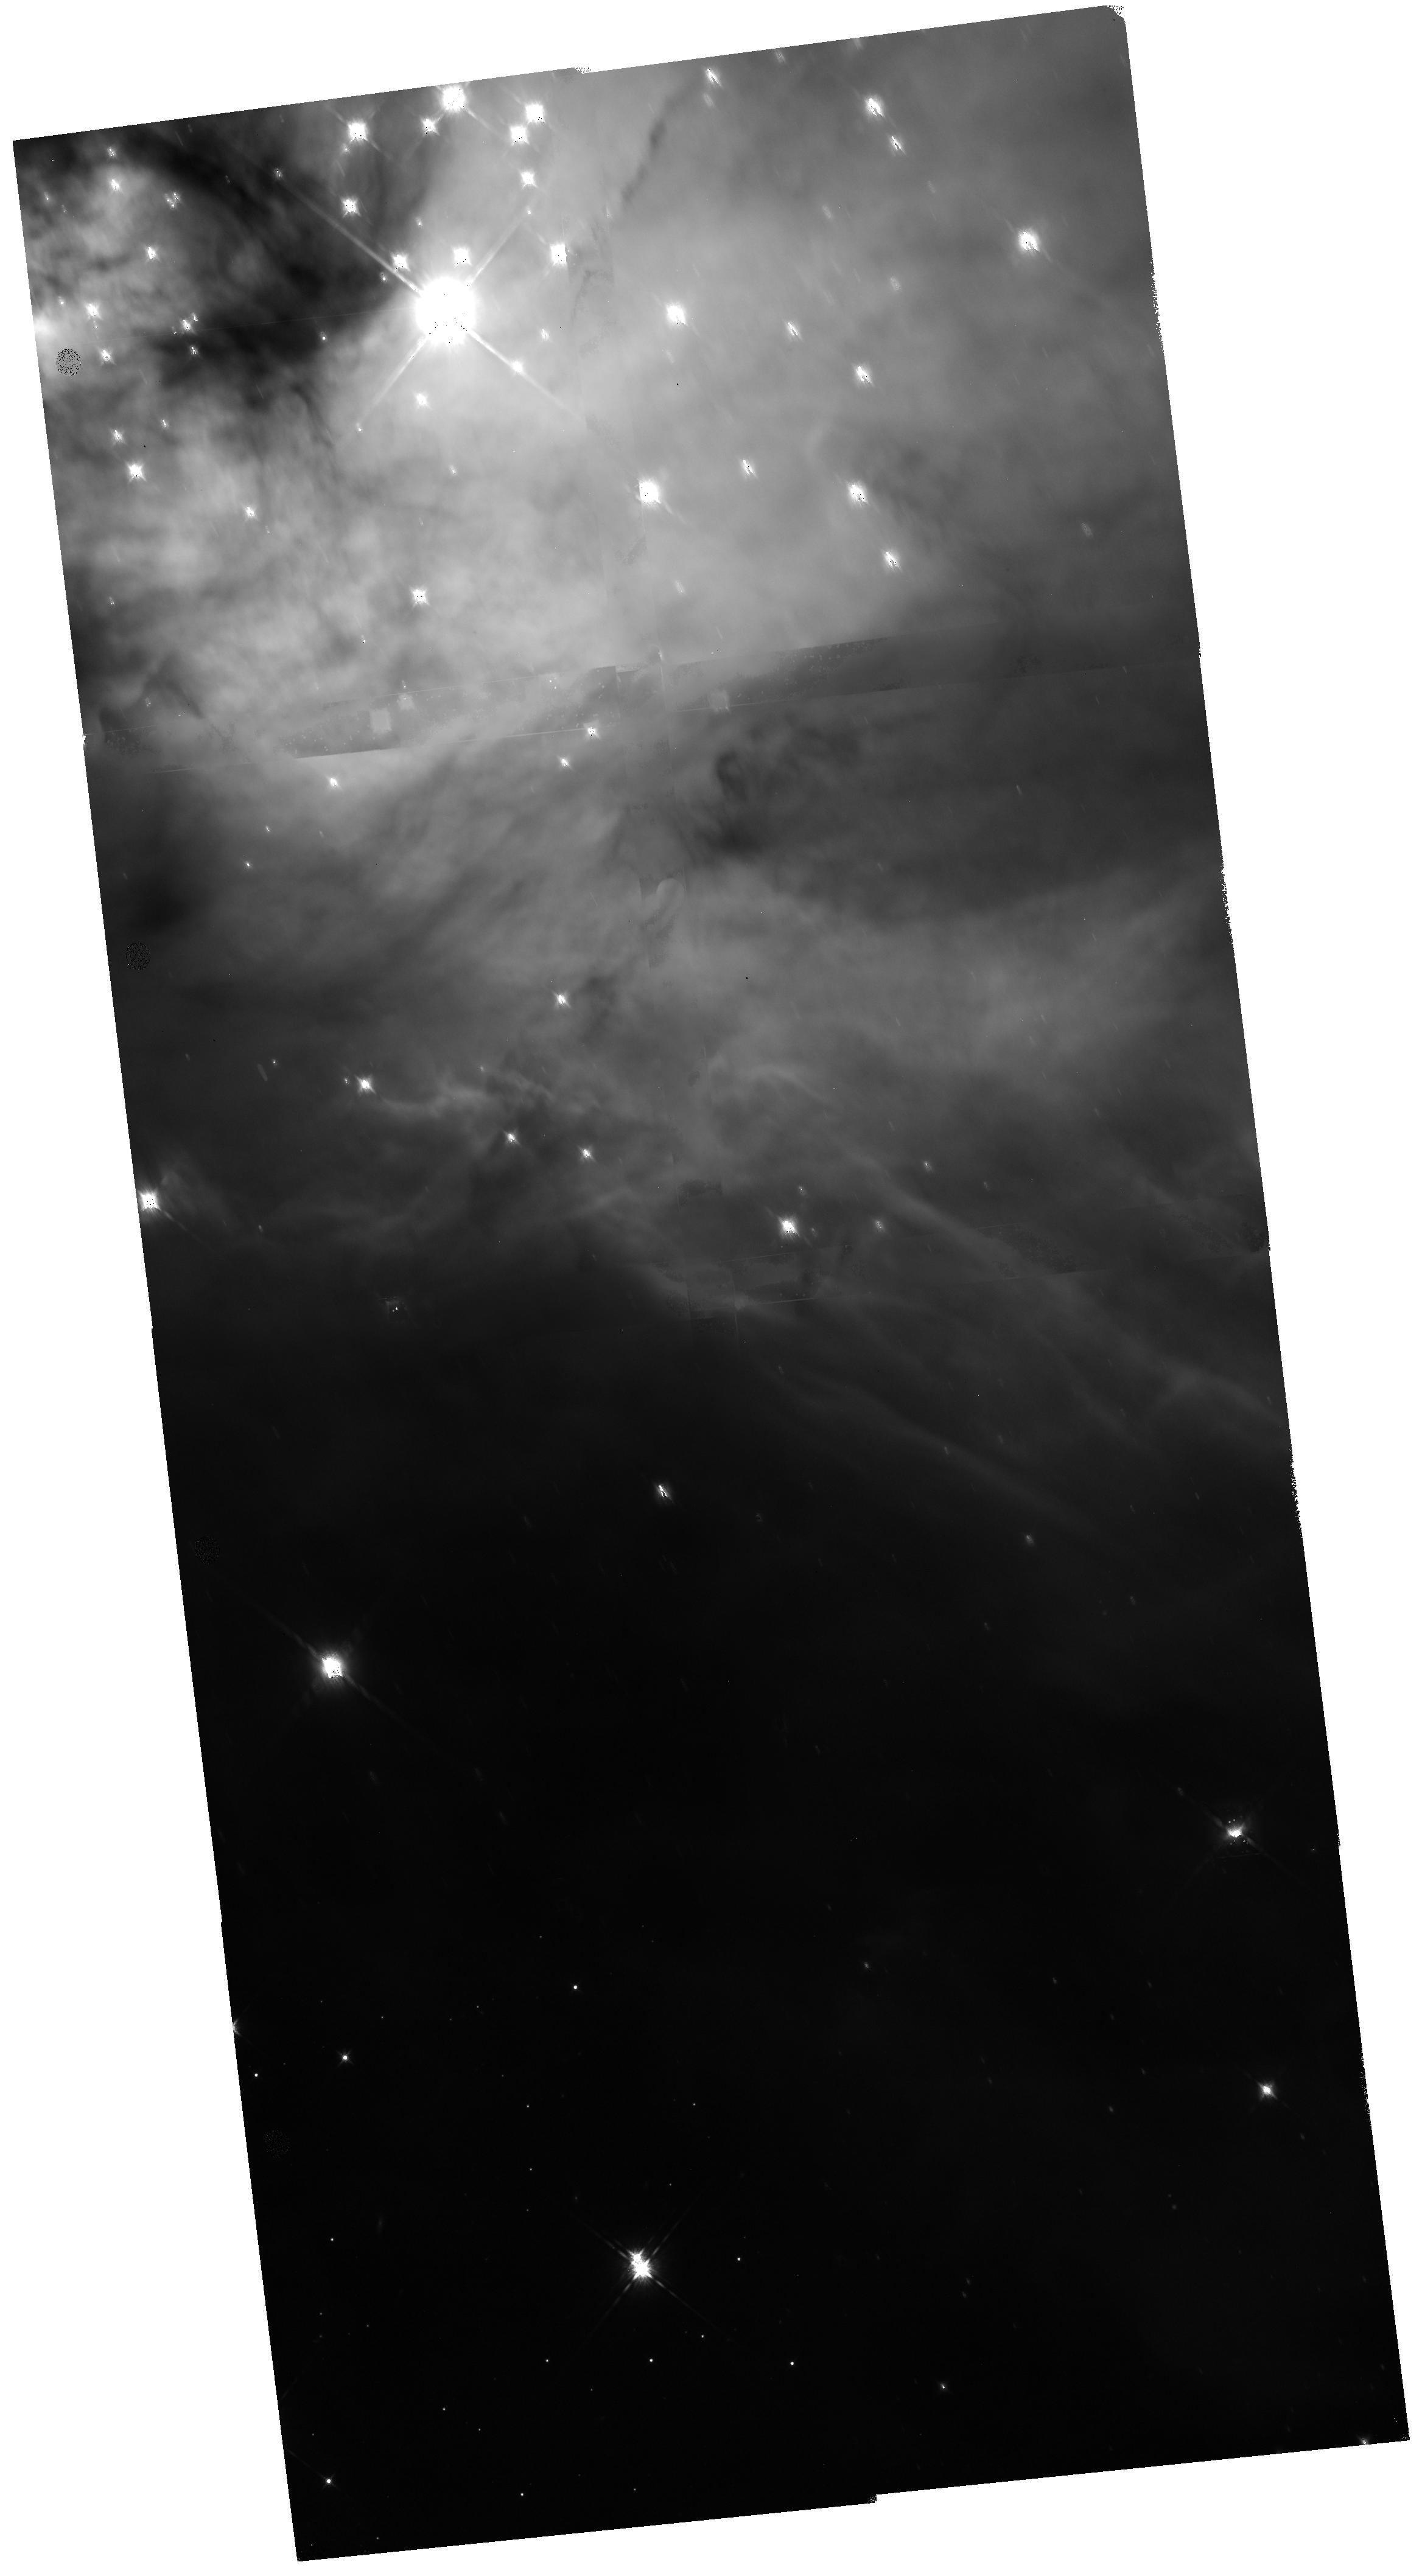
Target: NGC-2024-T8
Instrument: WFC3/IR
Filter: F160W
Exposure: 36 min
Observation ID: hst_14624_08_wfc3_ir_f160w_ida708

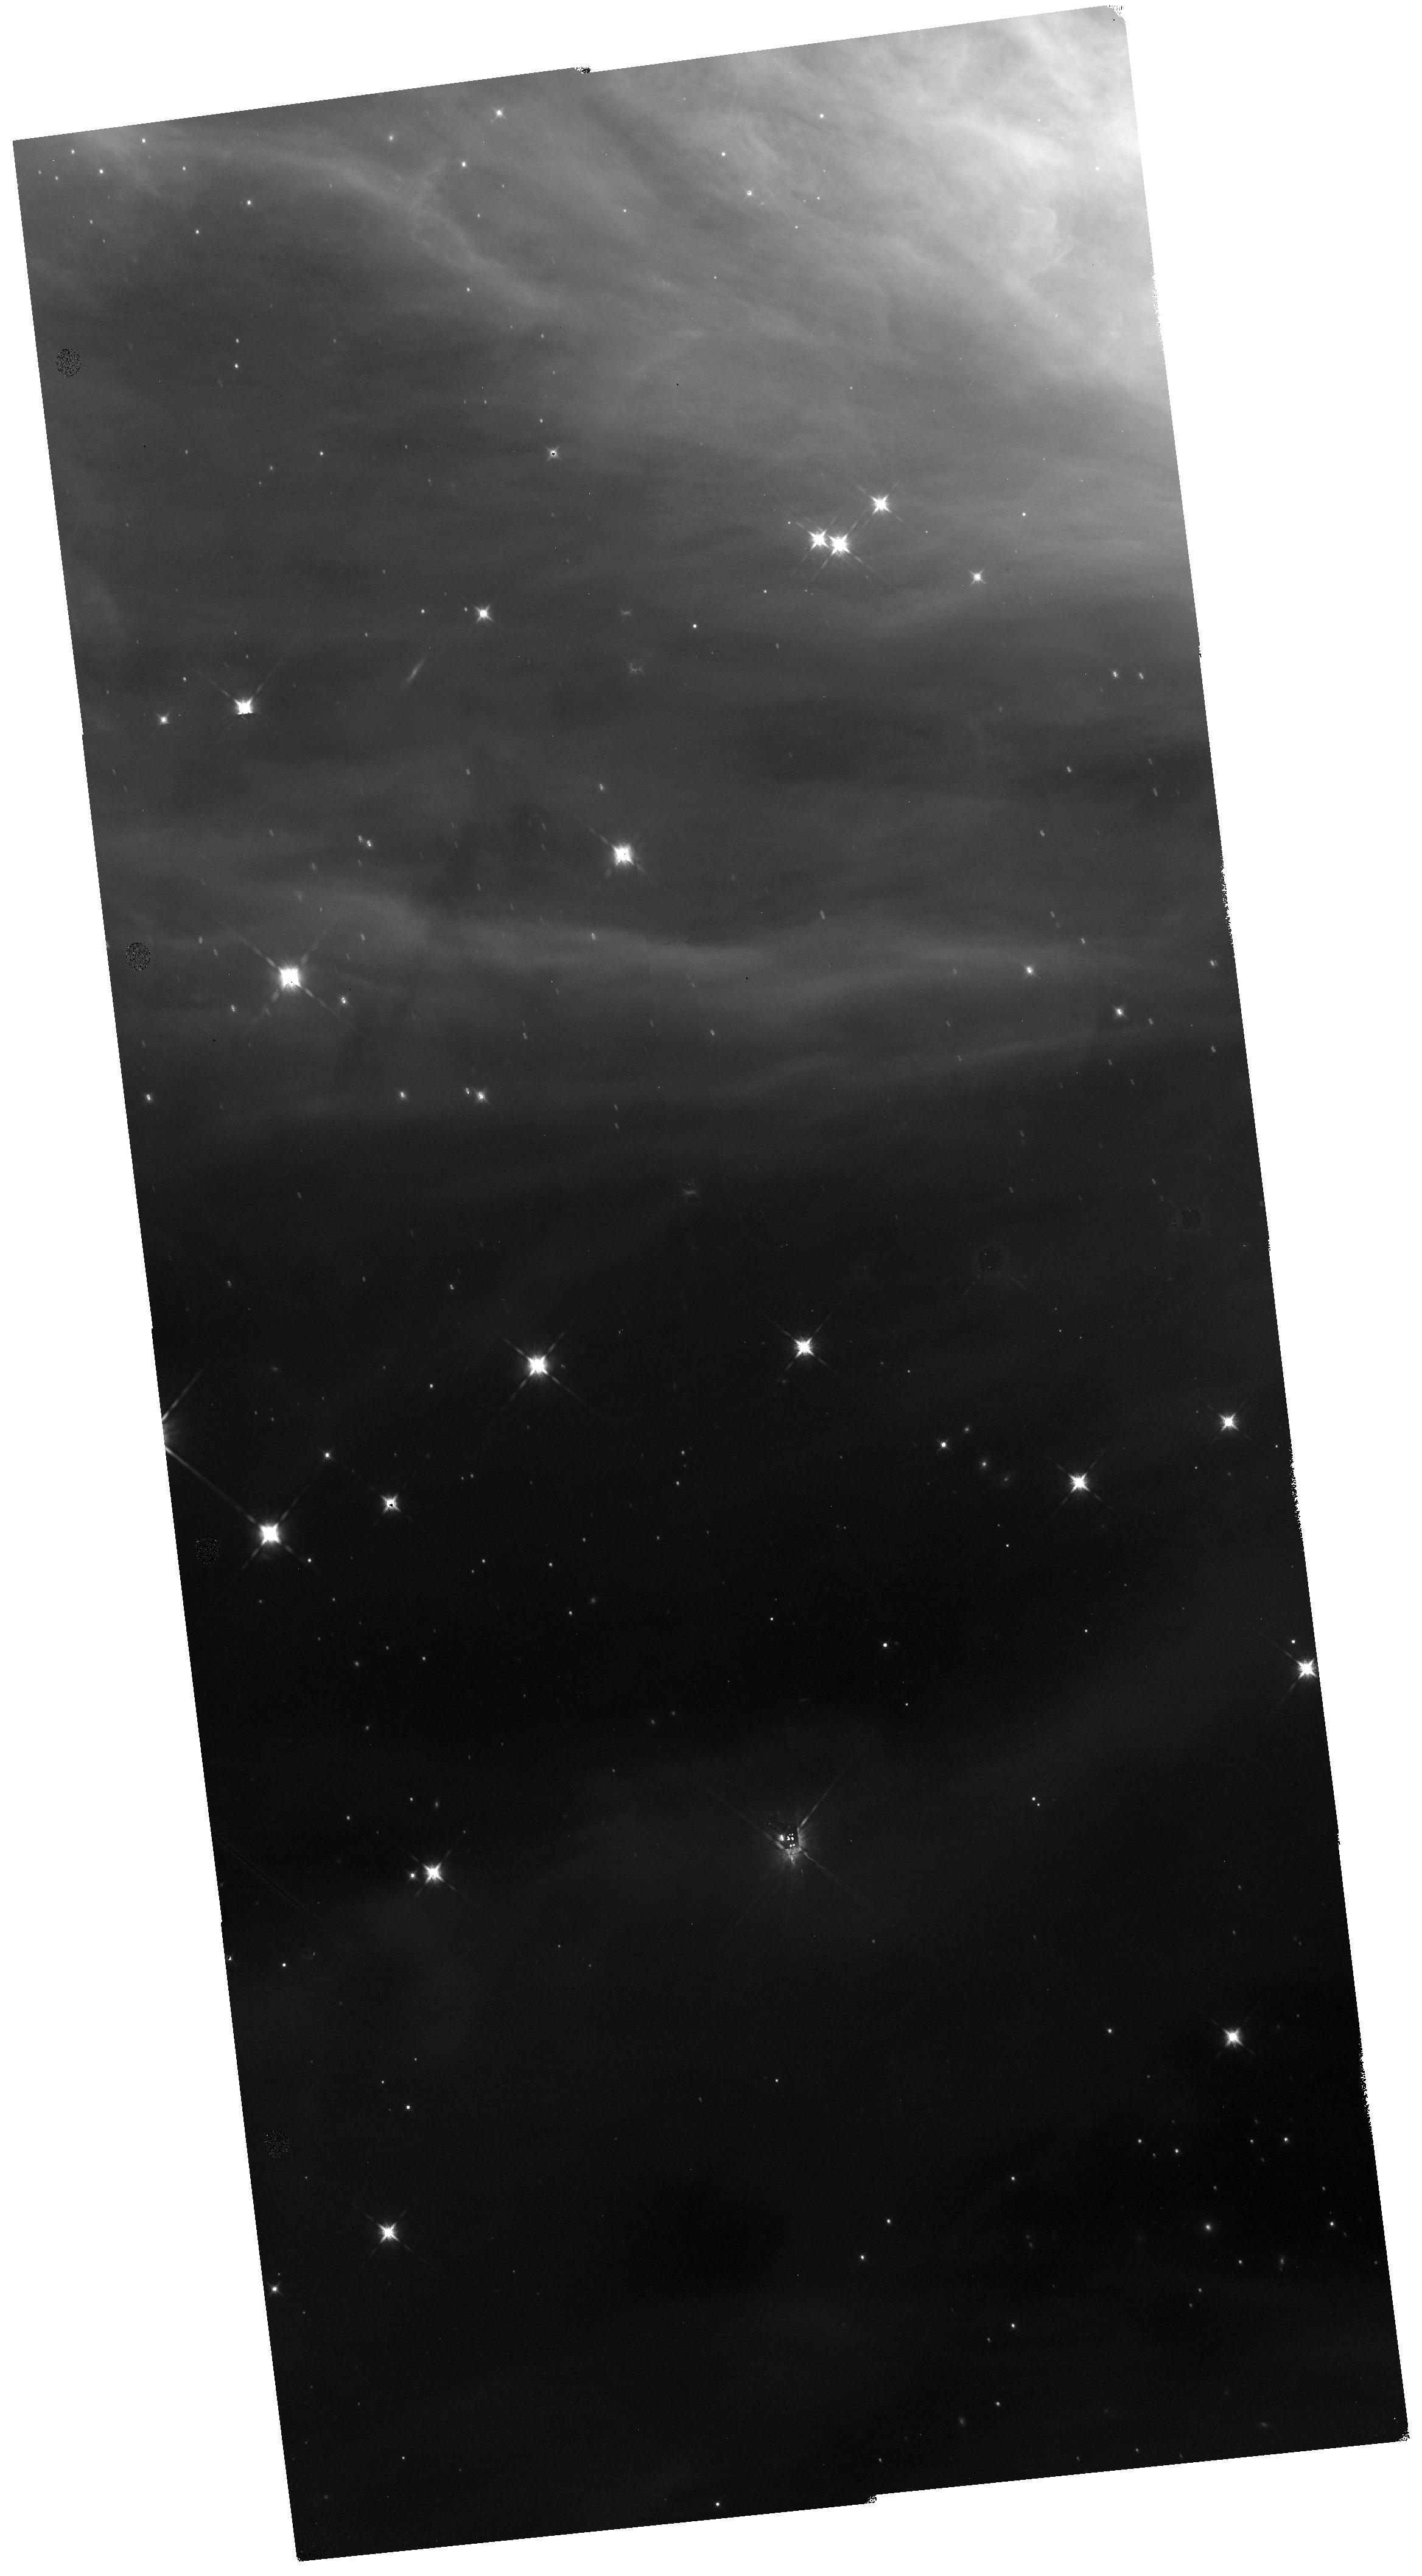
Target: NGC-2024-T1
Instrument: WFC3/IR
Filter: F160W
Exposure: 36 min
Observation ID: hst_14624_01_wfc3_ir_f160w_ida701

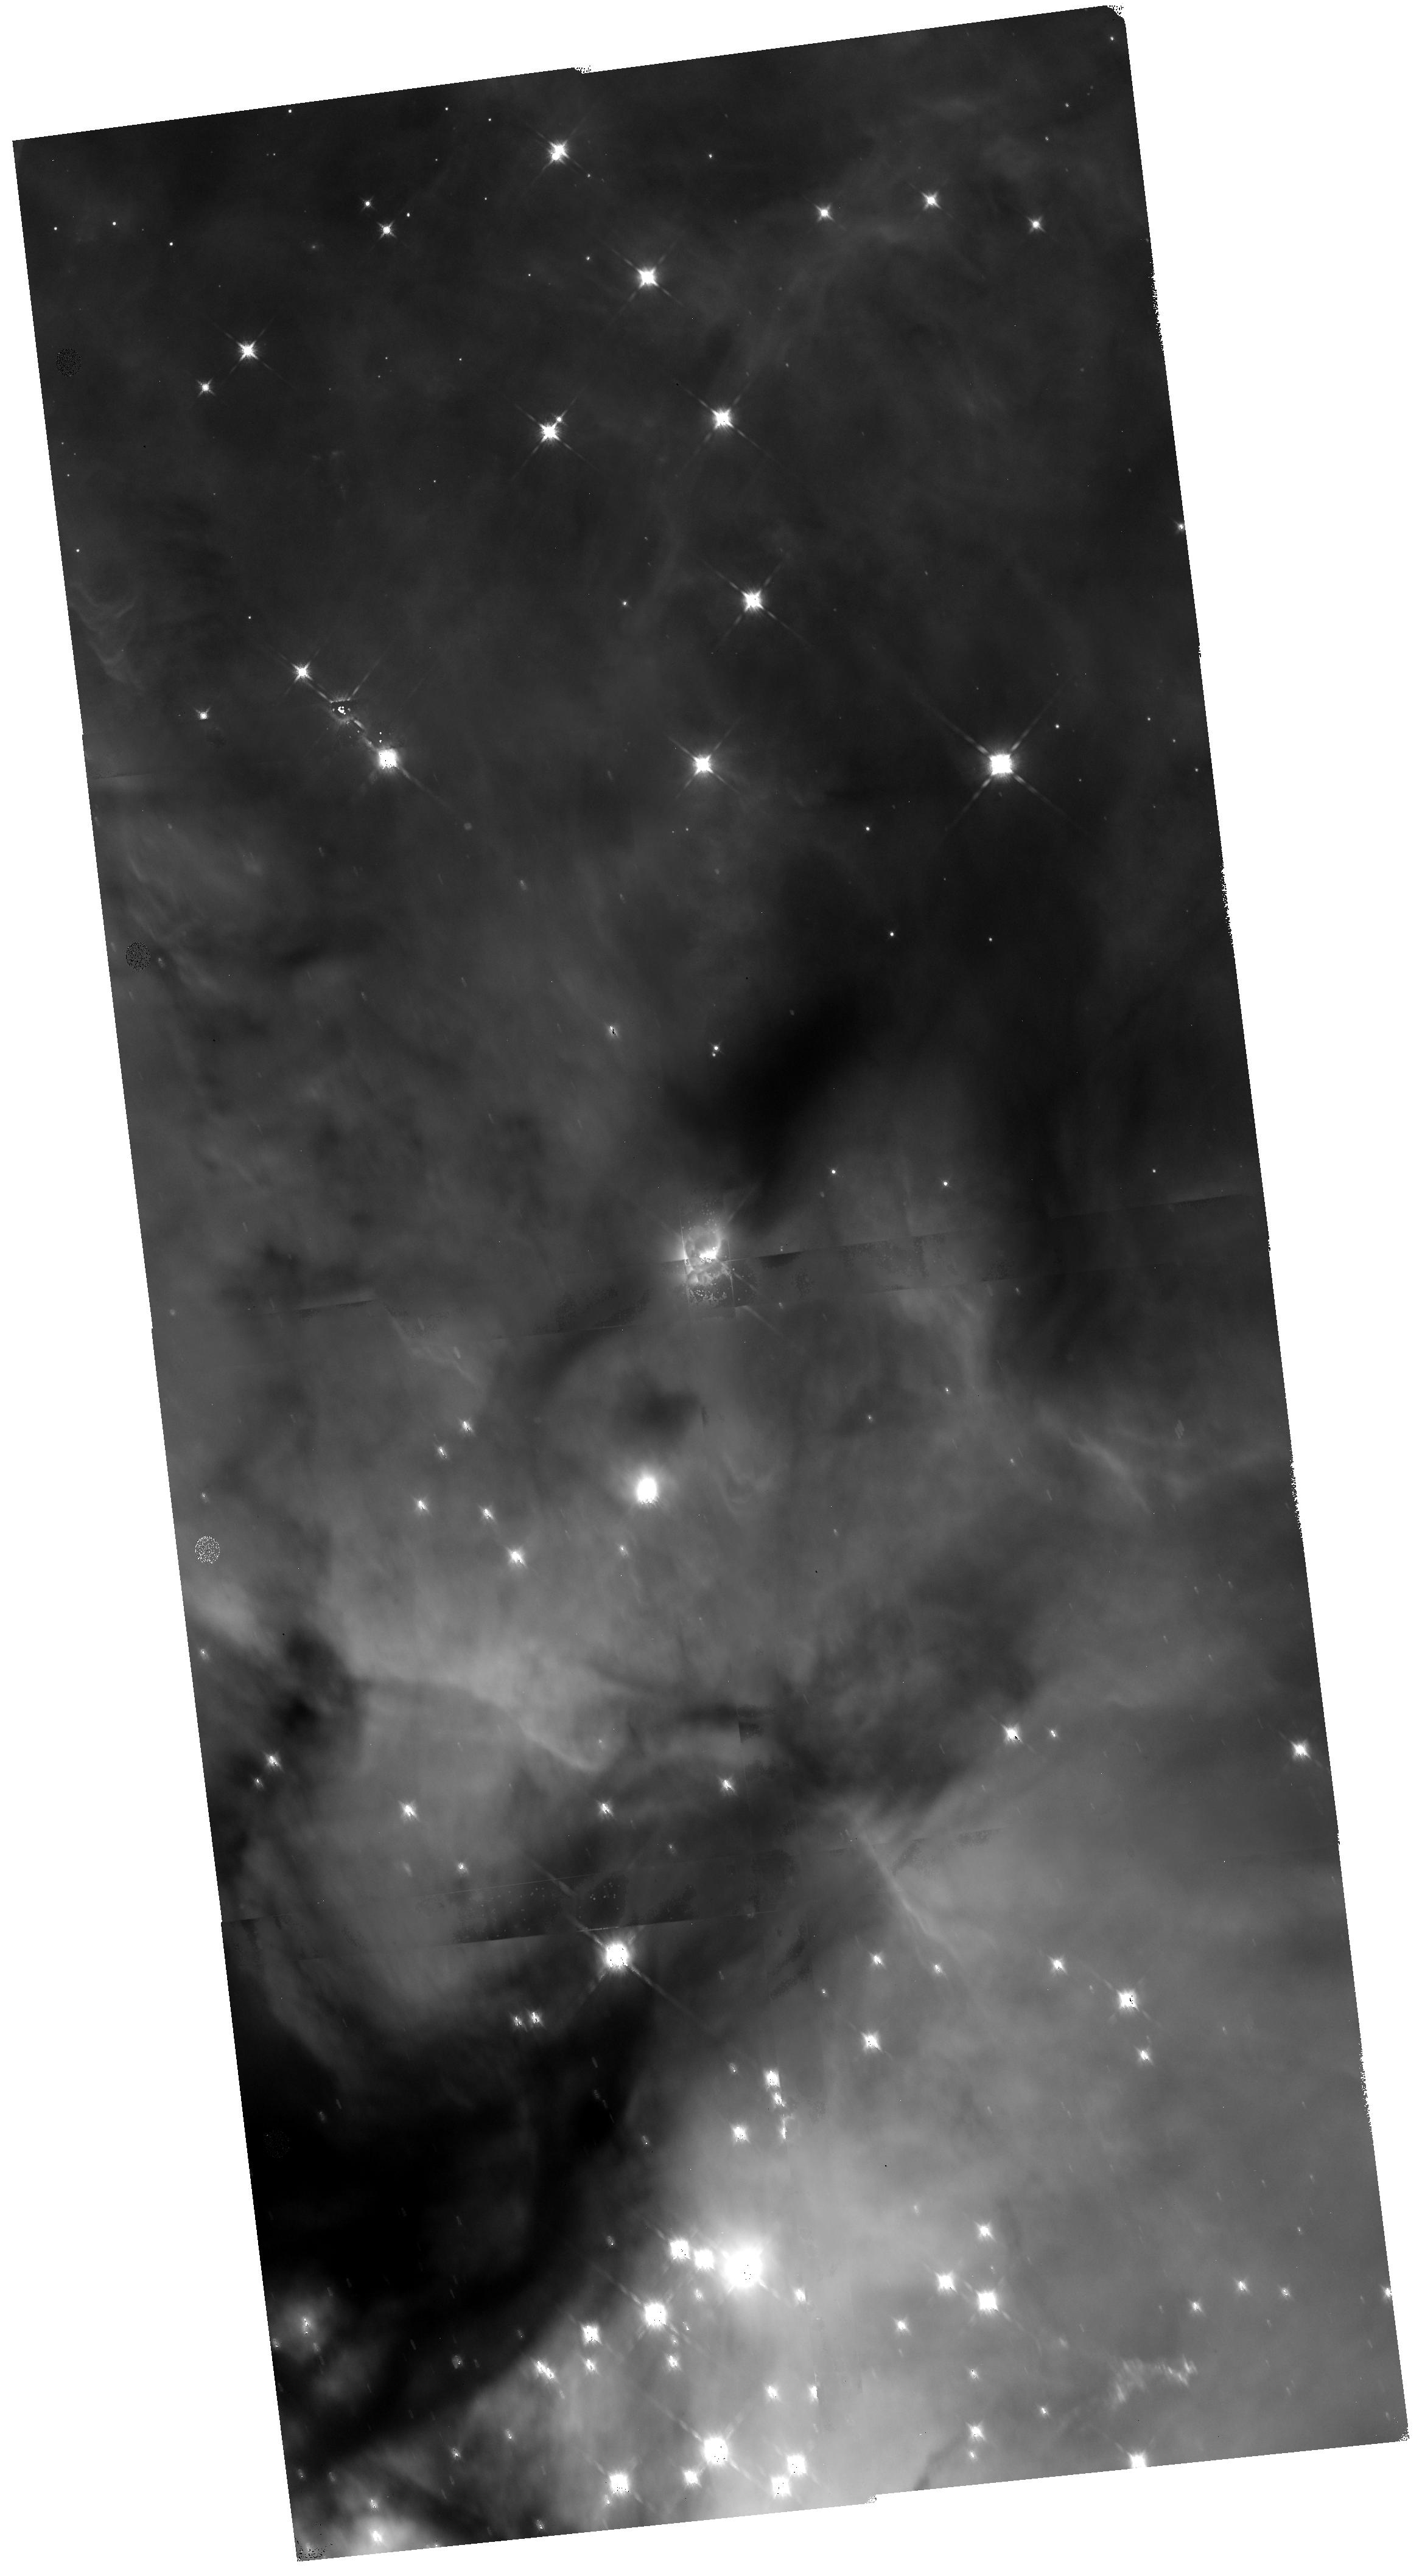
Target: NGC-2024-T6
Instrument: WFC3/IR
Filter: F160W
Exposure: 36 min
Observation ID: hst_14624_56_wfc3_ir_f160w_ida756

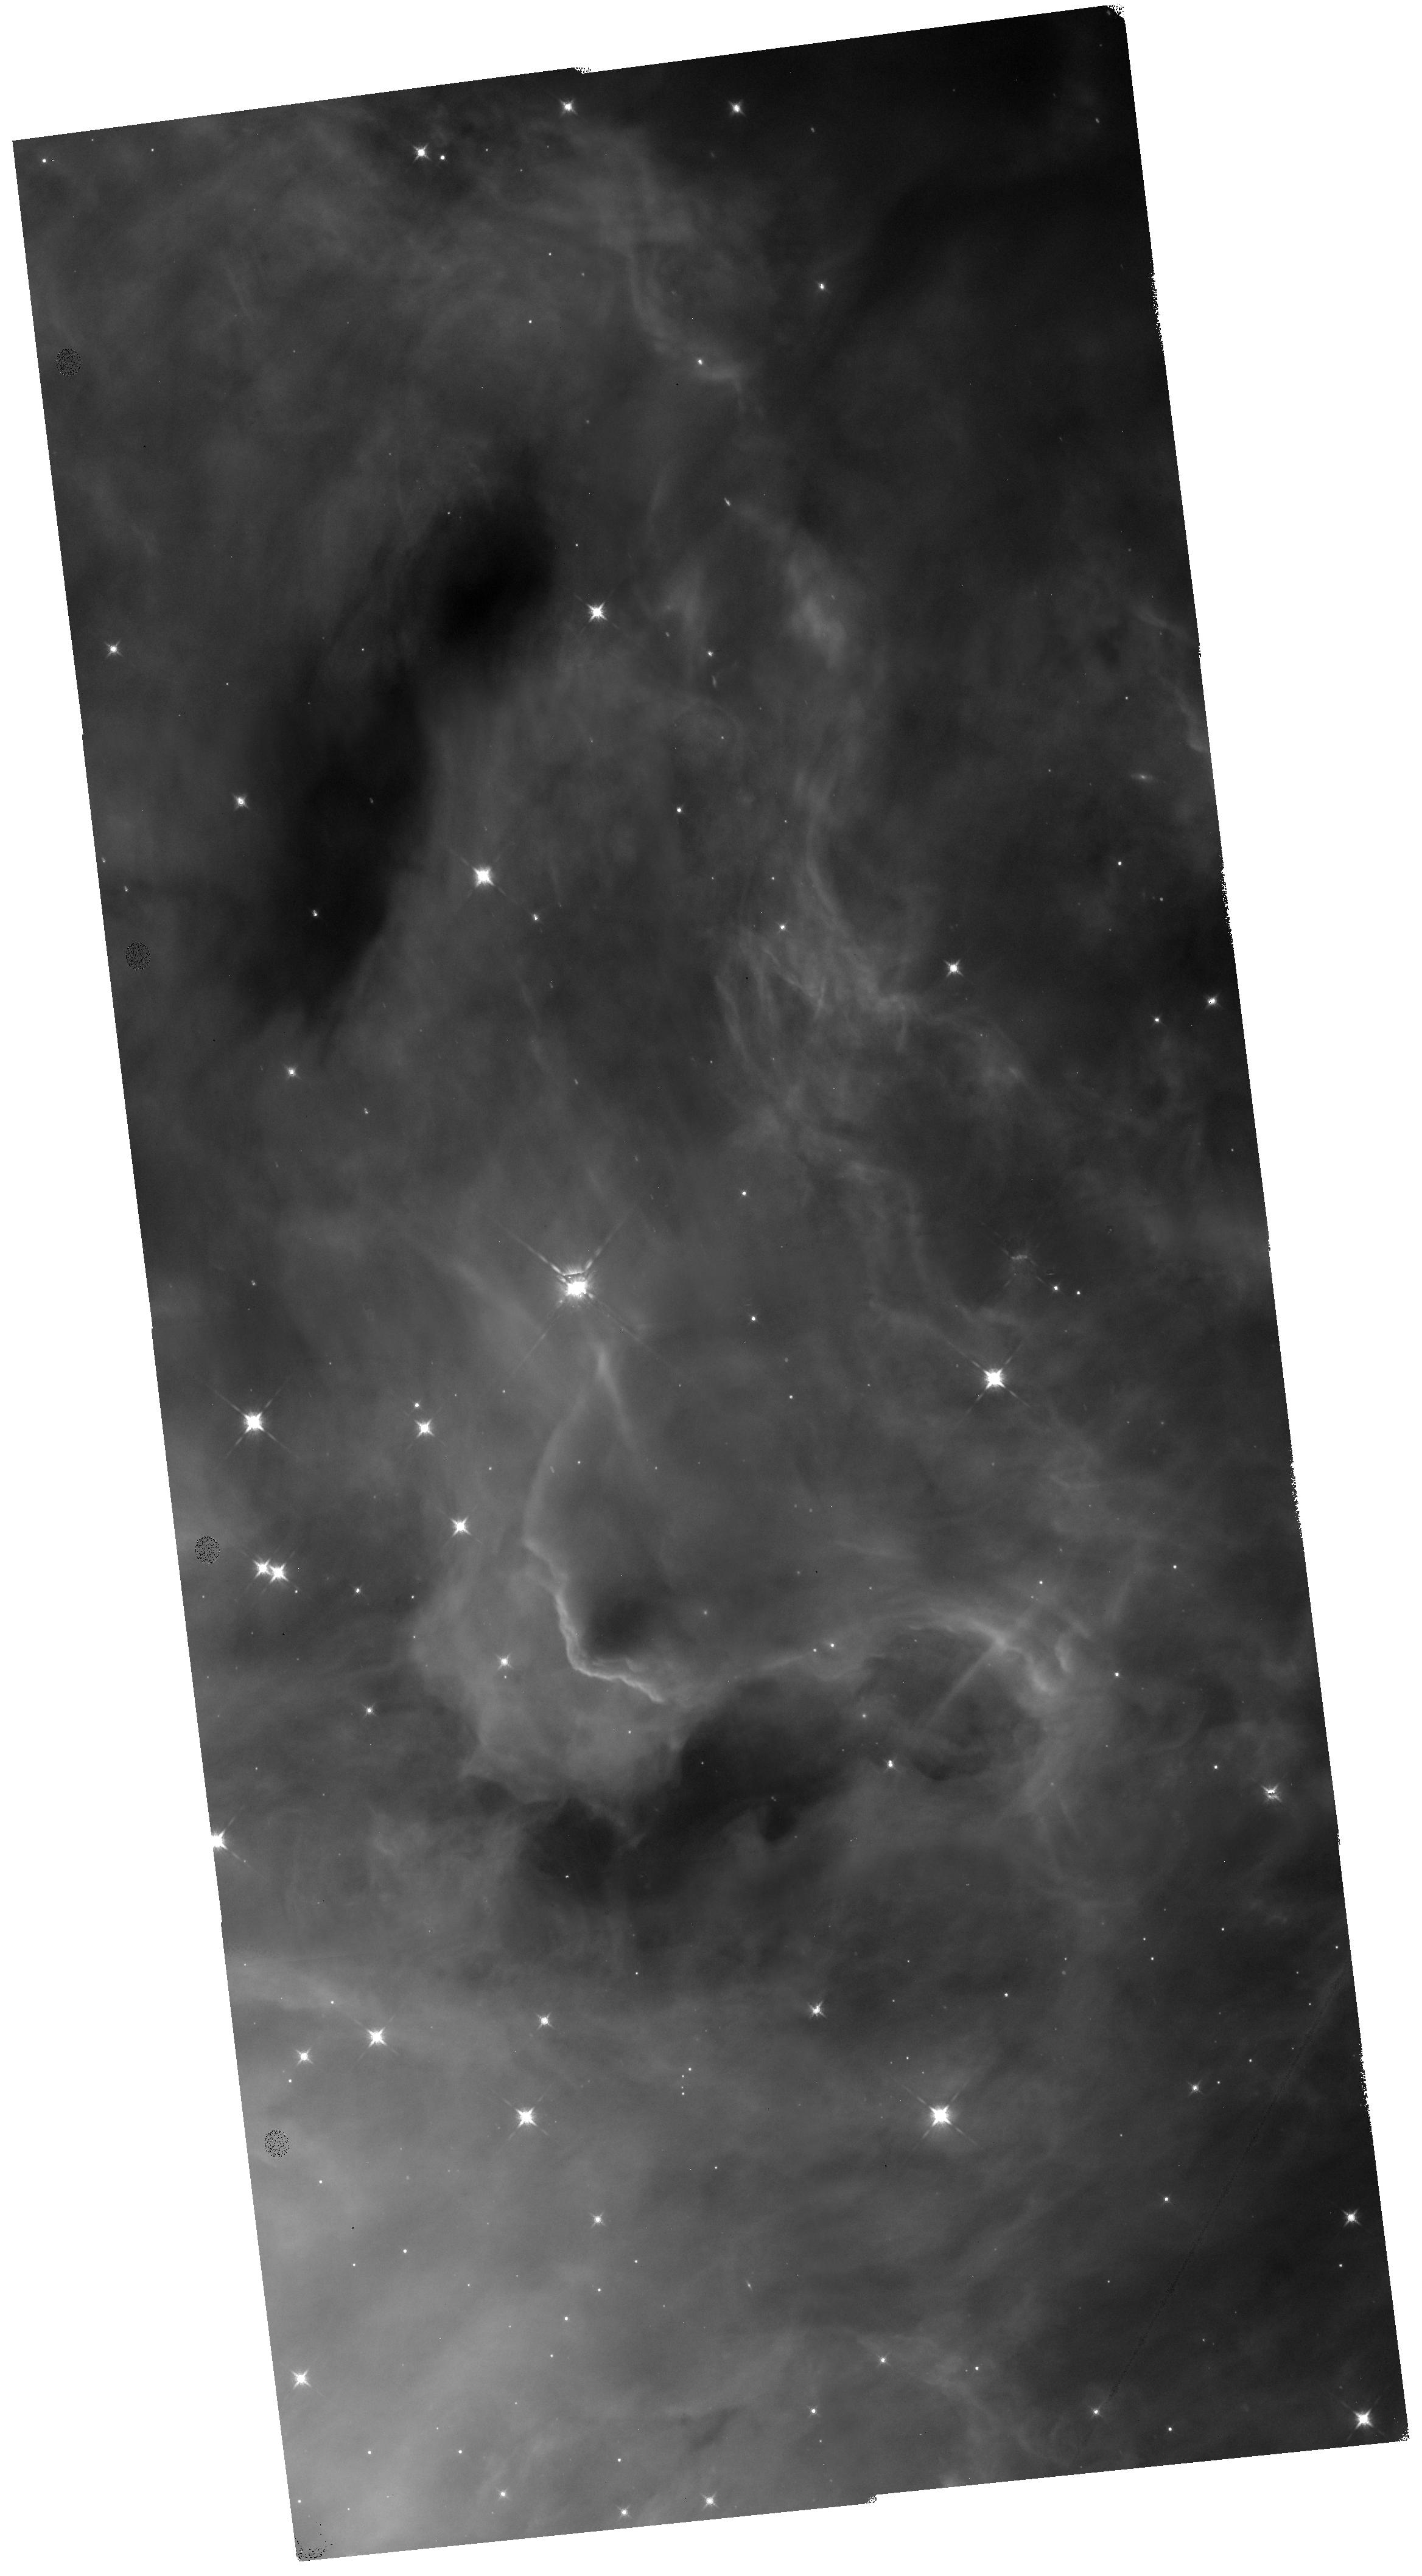
Target: NGC-2024-T4
Instrument: WFC3/IR
Filter: F160W
Exposure: 36 min
Observation ID: hst_14624_04_wfc3_ir_f160w_ida704

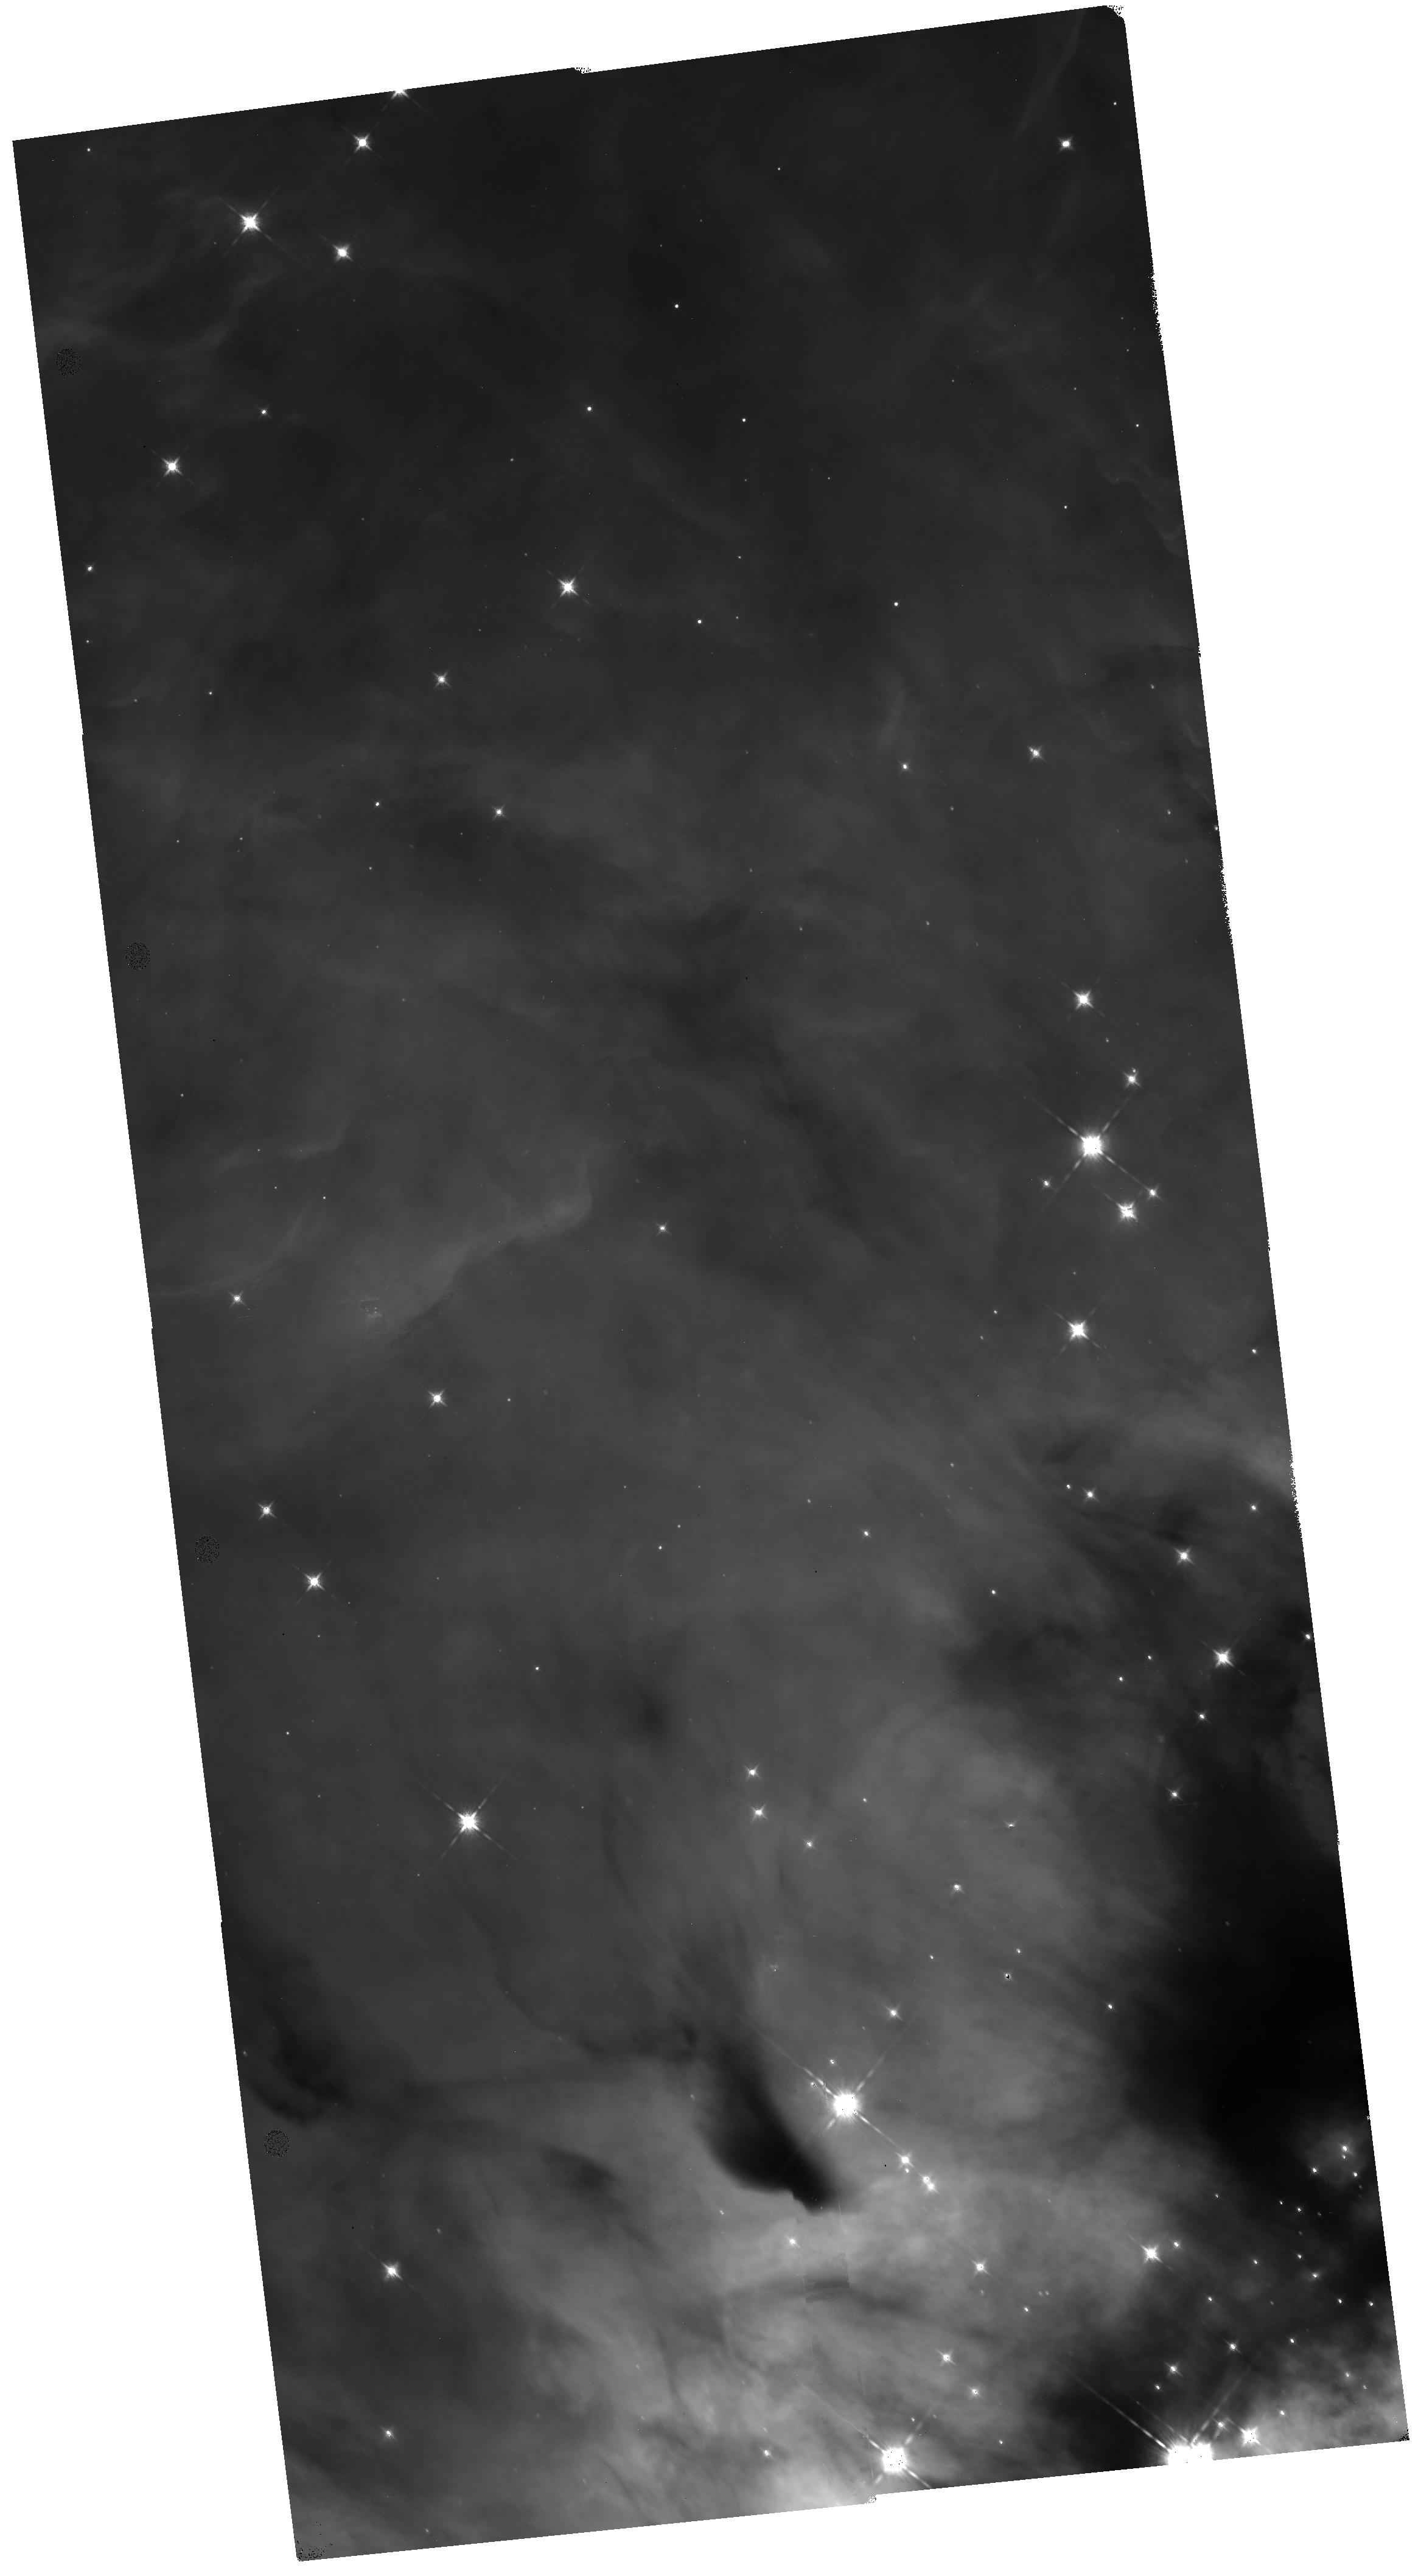
Target: NGC-2024-T5
Instrument: WFC3/IR
Filter: F160W
Exposure: 36 min
Observation ID: hst_14624_05_wfc3_ir_f160w_ida705

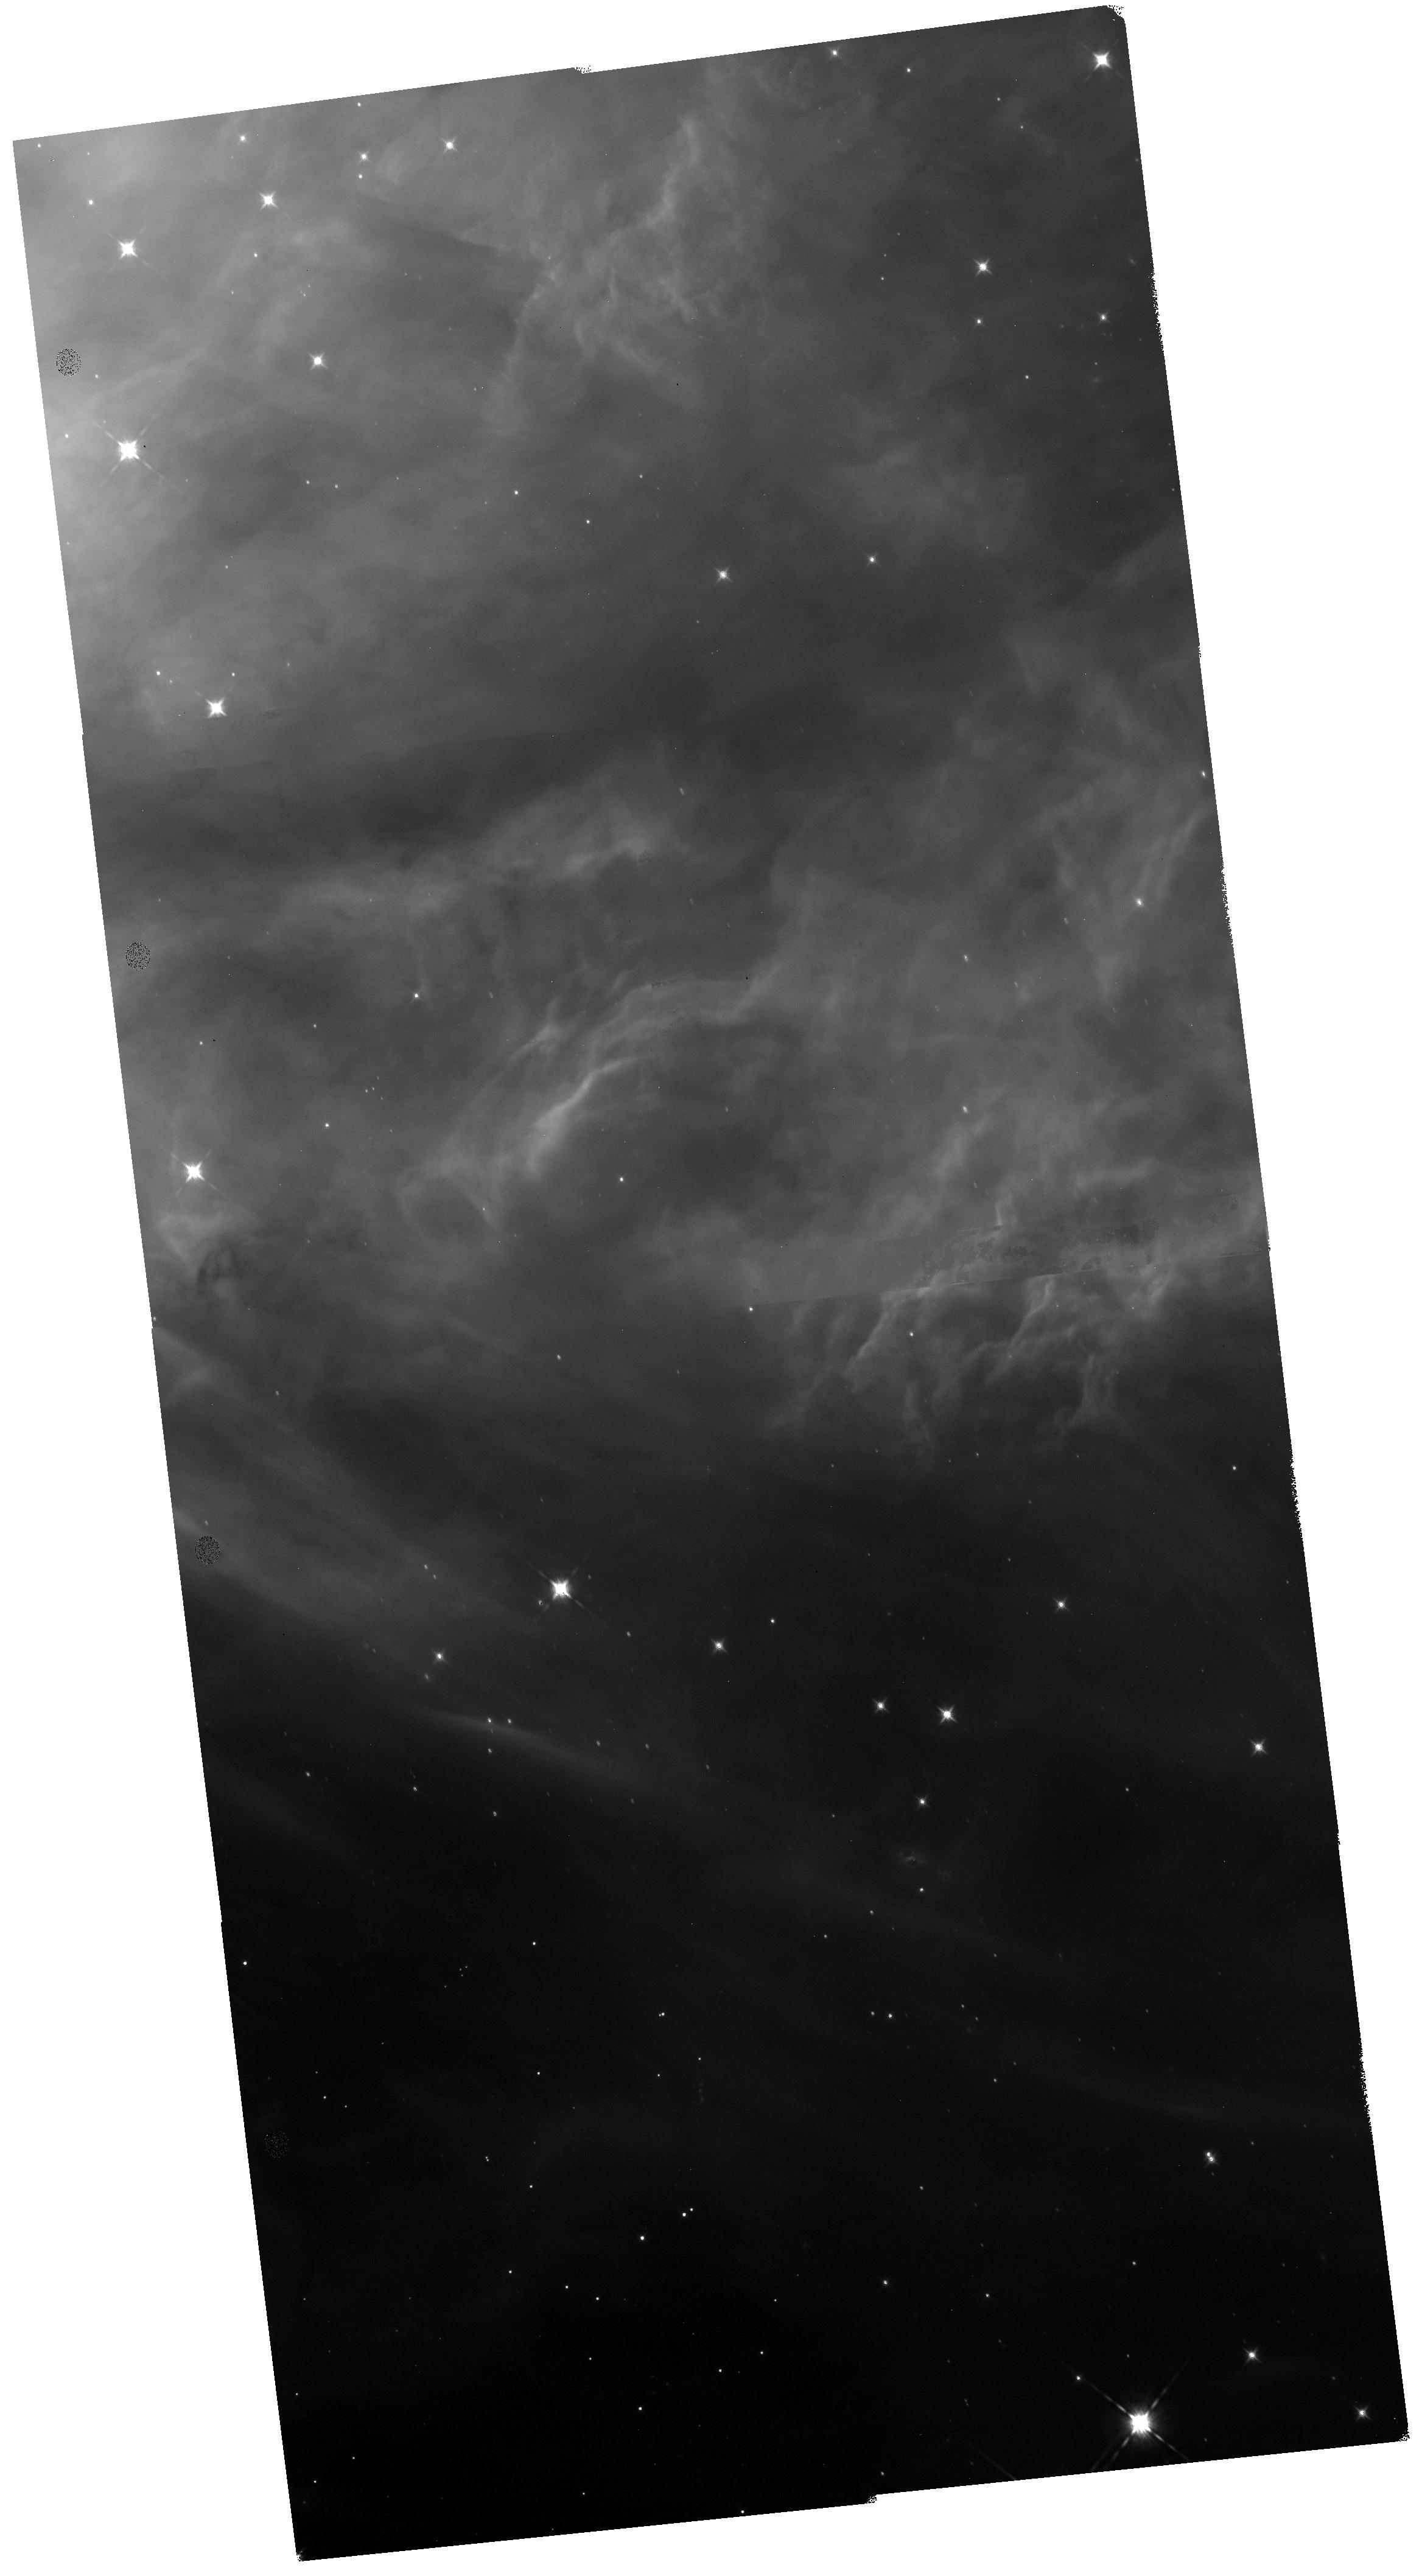
Target: NGC-2024-T3
Instrument: WFC3/IR
Filter: F160W
Exposure: 36 min
Observation ID: hst_14624_03_wfc3_ir_f160w_ida703

Taming the Flame: A Near-IR imaging study of the NGC 2024 (Flame Nebula) cluster (PI: Arce, Hector G.)

We propose to obtain HST WFC3/IR observations of the young (1 Myr) NGC 2024 (Flame Nebula) cluster in Orion. We will employ a recently developed technique --called the "drift and shift" or DASH method-- to efficiently map large regions with WFC3 in order to map a ~16' x 16' (~ 2 x 2 pc) area that will cover most of the cluster in only 8 orbits. The proposed observations of the Flame Nebula will provide us with WFC3/IR (F160W) images with a resolution of ~80 AU, which we will use to: 1) determine the fraction of multiple systems and their properties in a dense and young environment for comparison to existing HST multiplicity studies of lower density environments in the Orion clouds and the denser Orion Nebula Cluster (ONC); 2) resolve the structure of disks, infalling envelopes and outflow cavities around protostars in a young cluster, and 3) measure the proper motions of stars in the cluster core. NGC 2024 is the second largest and densest cluster in Orion after the ONC. A large number of HST programs have studied the multiple systems, disks, outflows and proper motions of stars in the older (~2-3 Myr), optically visible, ONC. With the new wide-field IR imaging capabilities in HST, it is now the time to study "ONC's younger (and embedded) cousin" NGC 2024, in order to better understand how clusters (and the stars inside them) form and evolve.